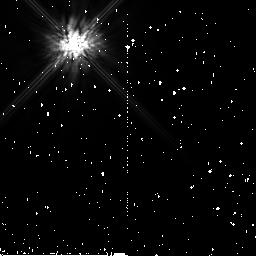
Target: GJ784-PSF
Instrument: NICMOS/NIC2
Filter: F160W
Exposure: 26 min
Observation ID: n93m25020

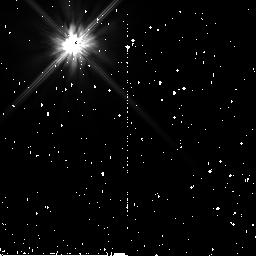
Target: GJ803
Instrument: NICMOS/NIC2
Filter: F110W
Exposure: 11 min
Observation ID: n93m51010

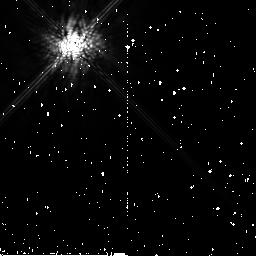
Target: GJ784-PSF
Instrument: NICMOS/NIC2
Filter: F165M
Exposure: 6 min
Observation ID: n93m56010

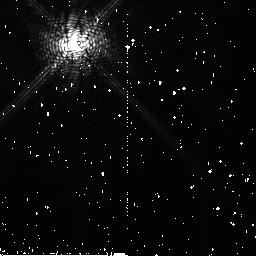
Target: GJ784-PSF
Instrument: NICMOS/NIC2
Filter: F180M
Exposure: 10 min
Observation ID: n93m26020

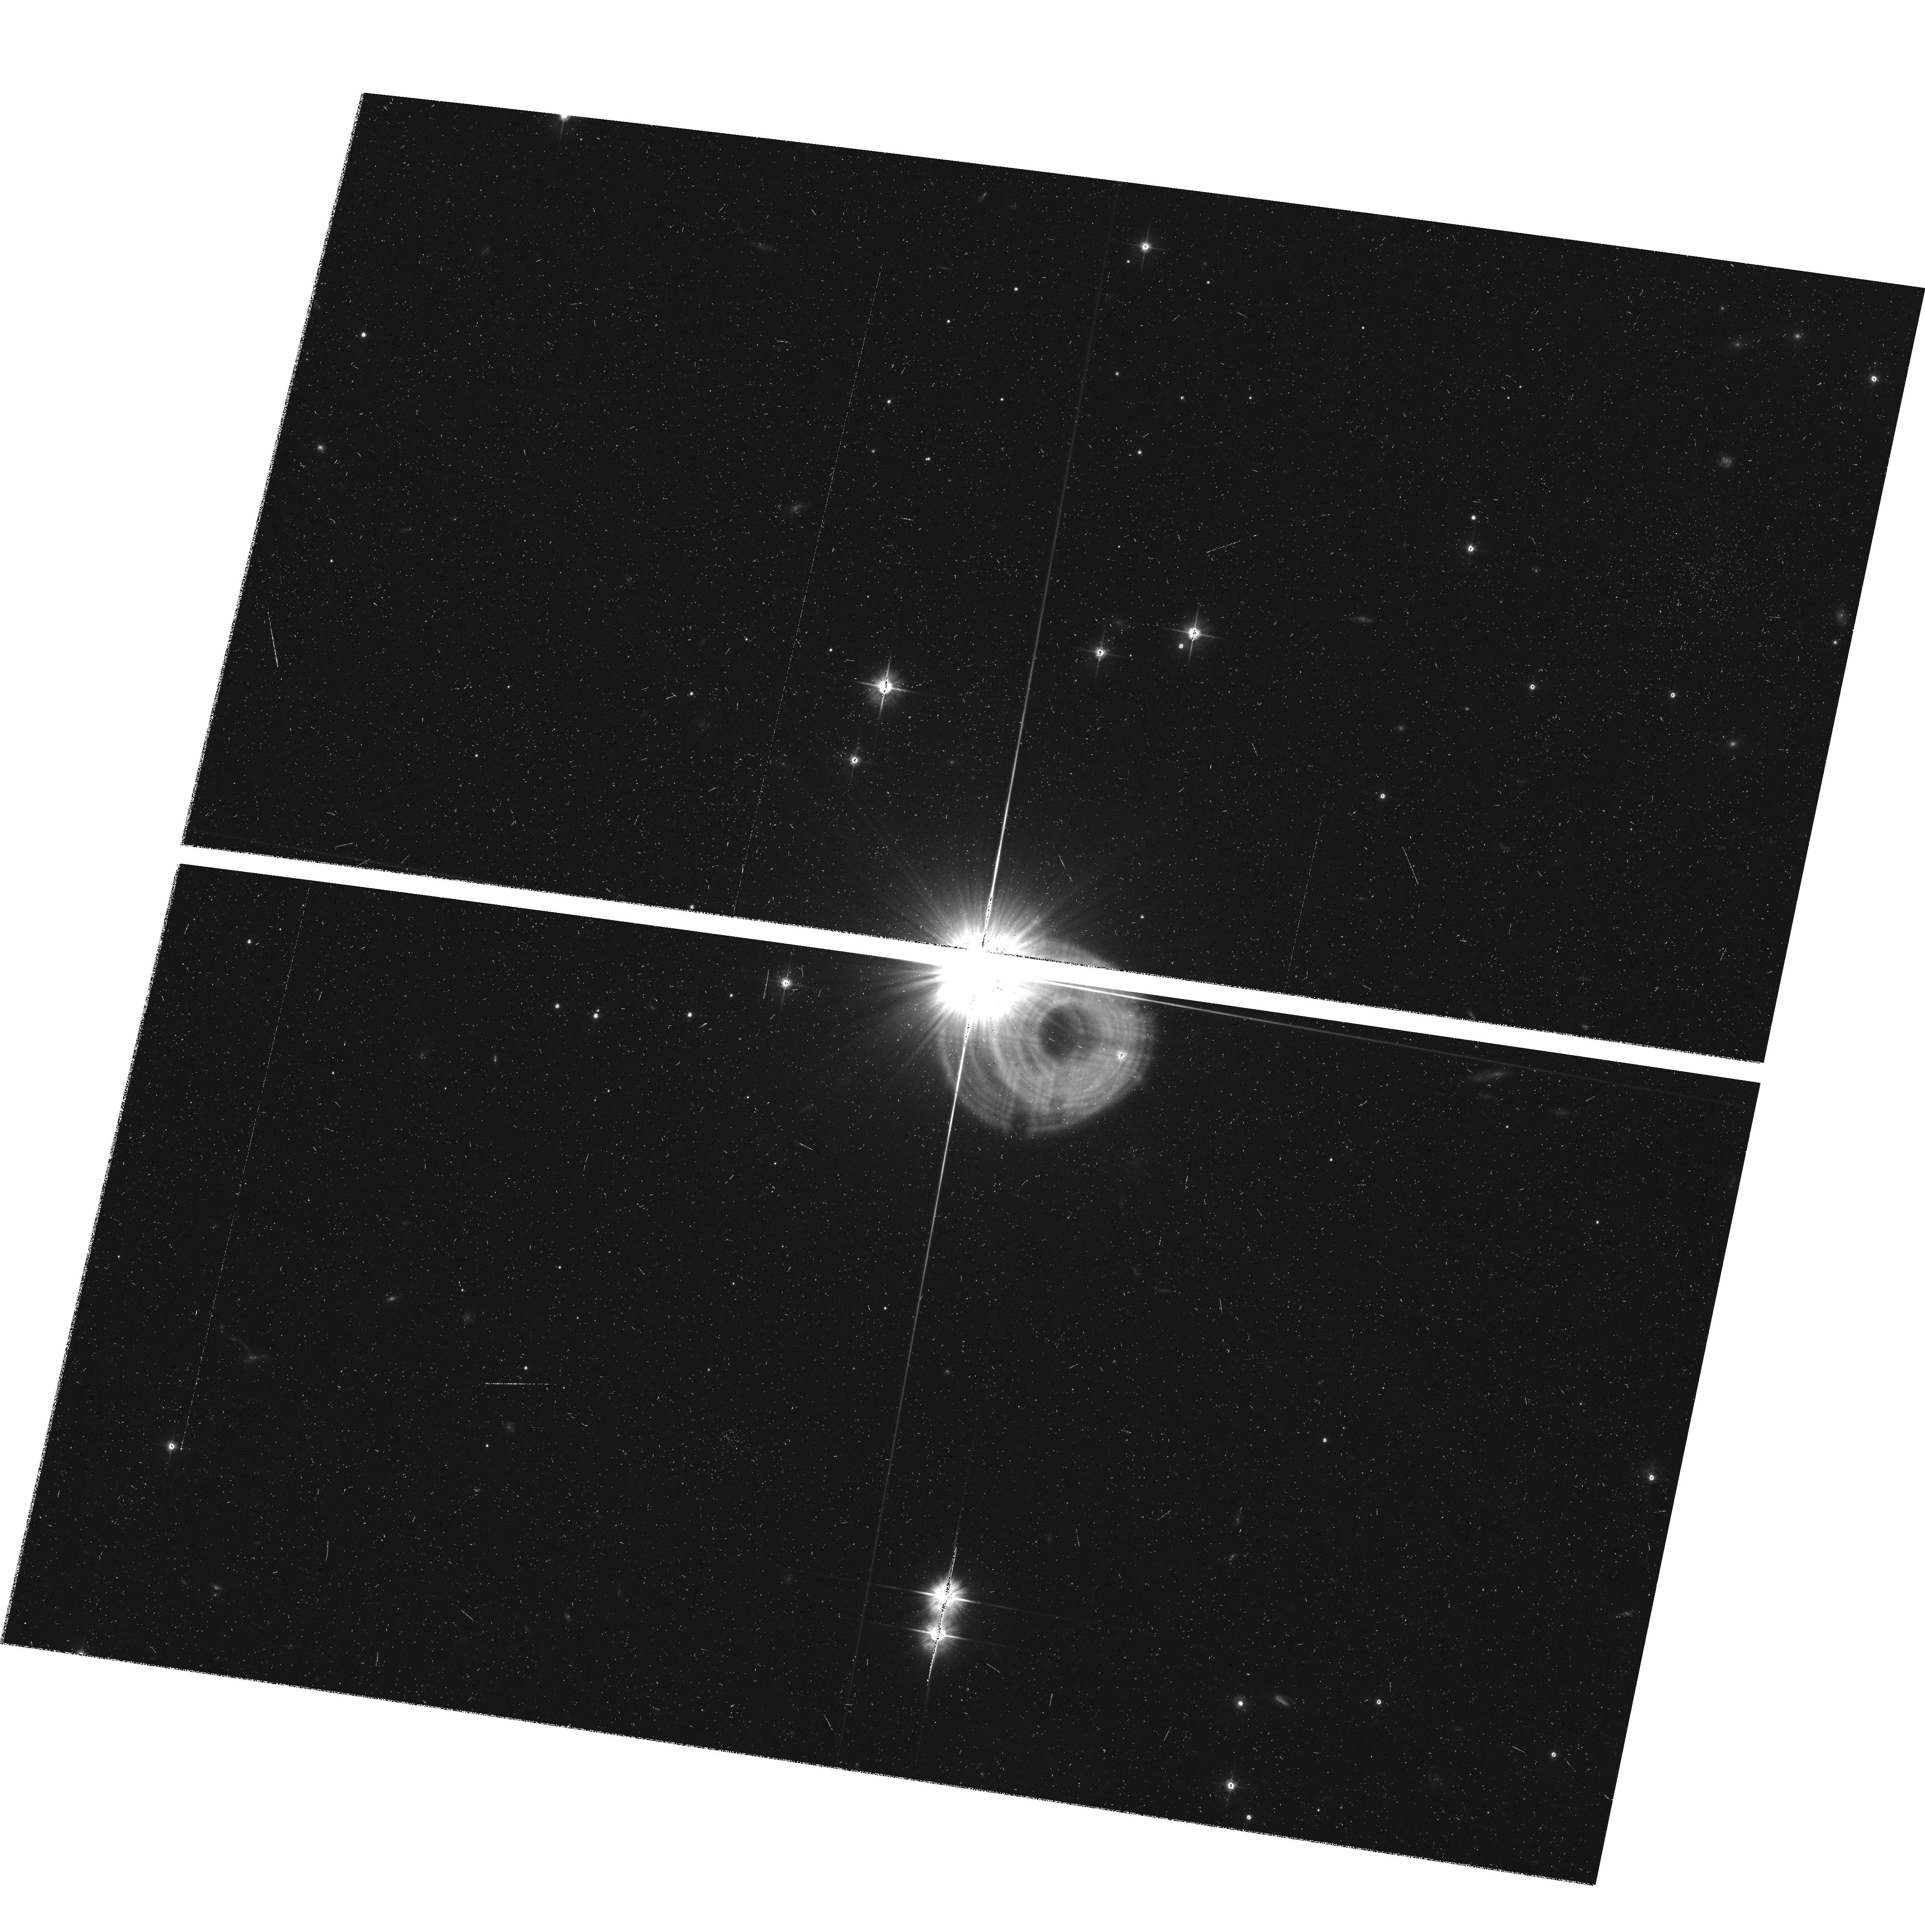
Target: GJ803
Instrument: ACS/WFC
Filter: F606W
Exposure: 13 min
Observation ID: hst_10228_04_acs_wfc_f606w_j93m04

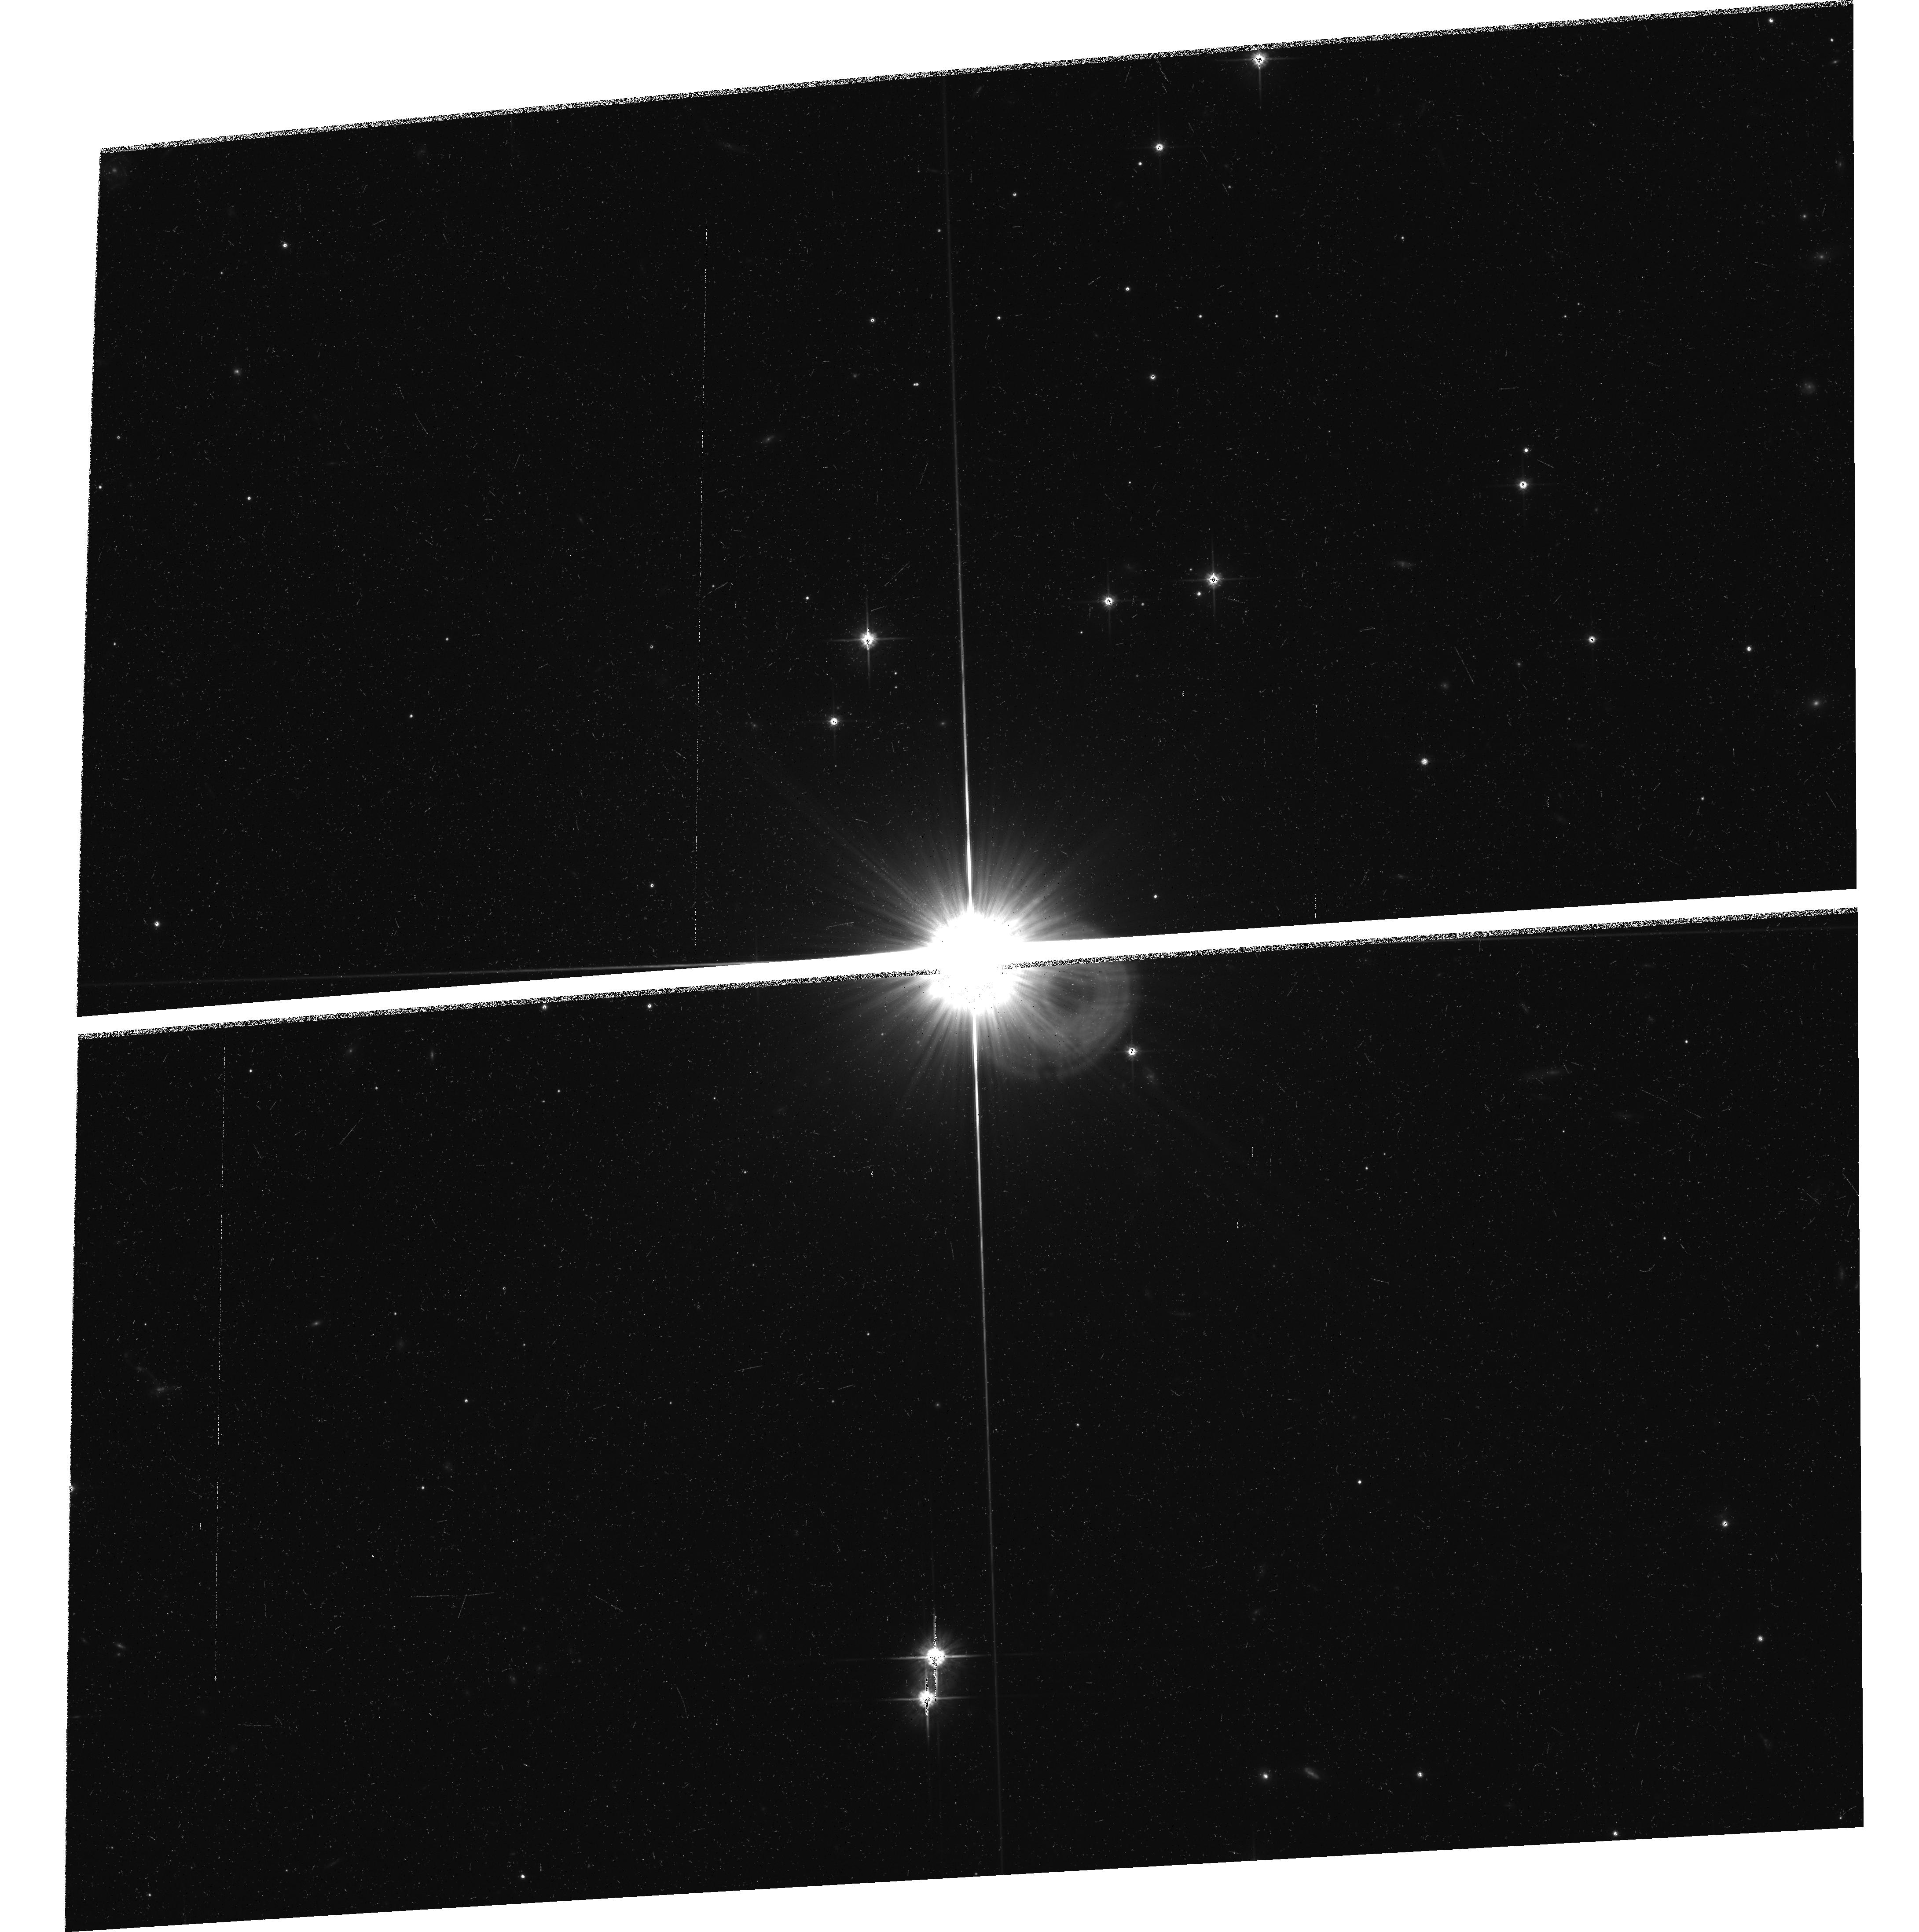
Target: GJ803
Instrument: ACS/WFC
Filter: F814W
Exposure: 19 min
Observation ID: hst_10228_02_acs_wfc_f814w_j93m02

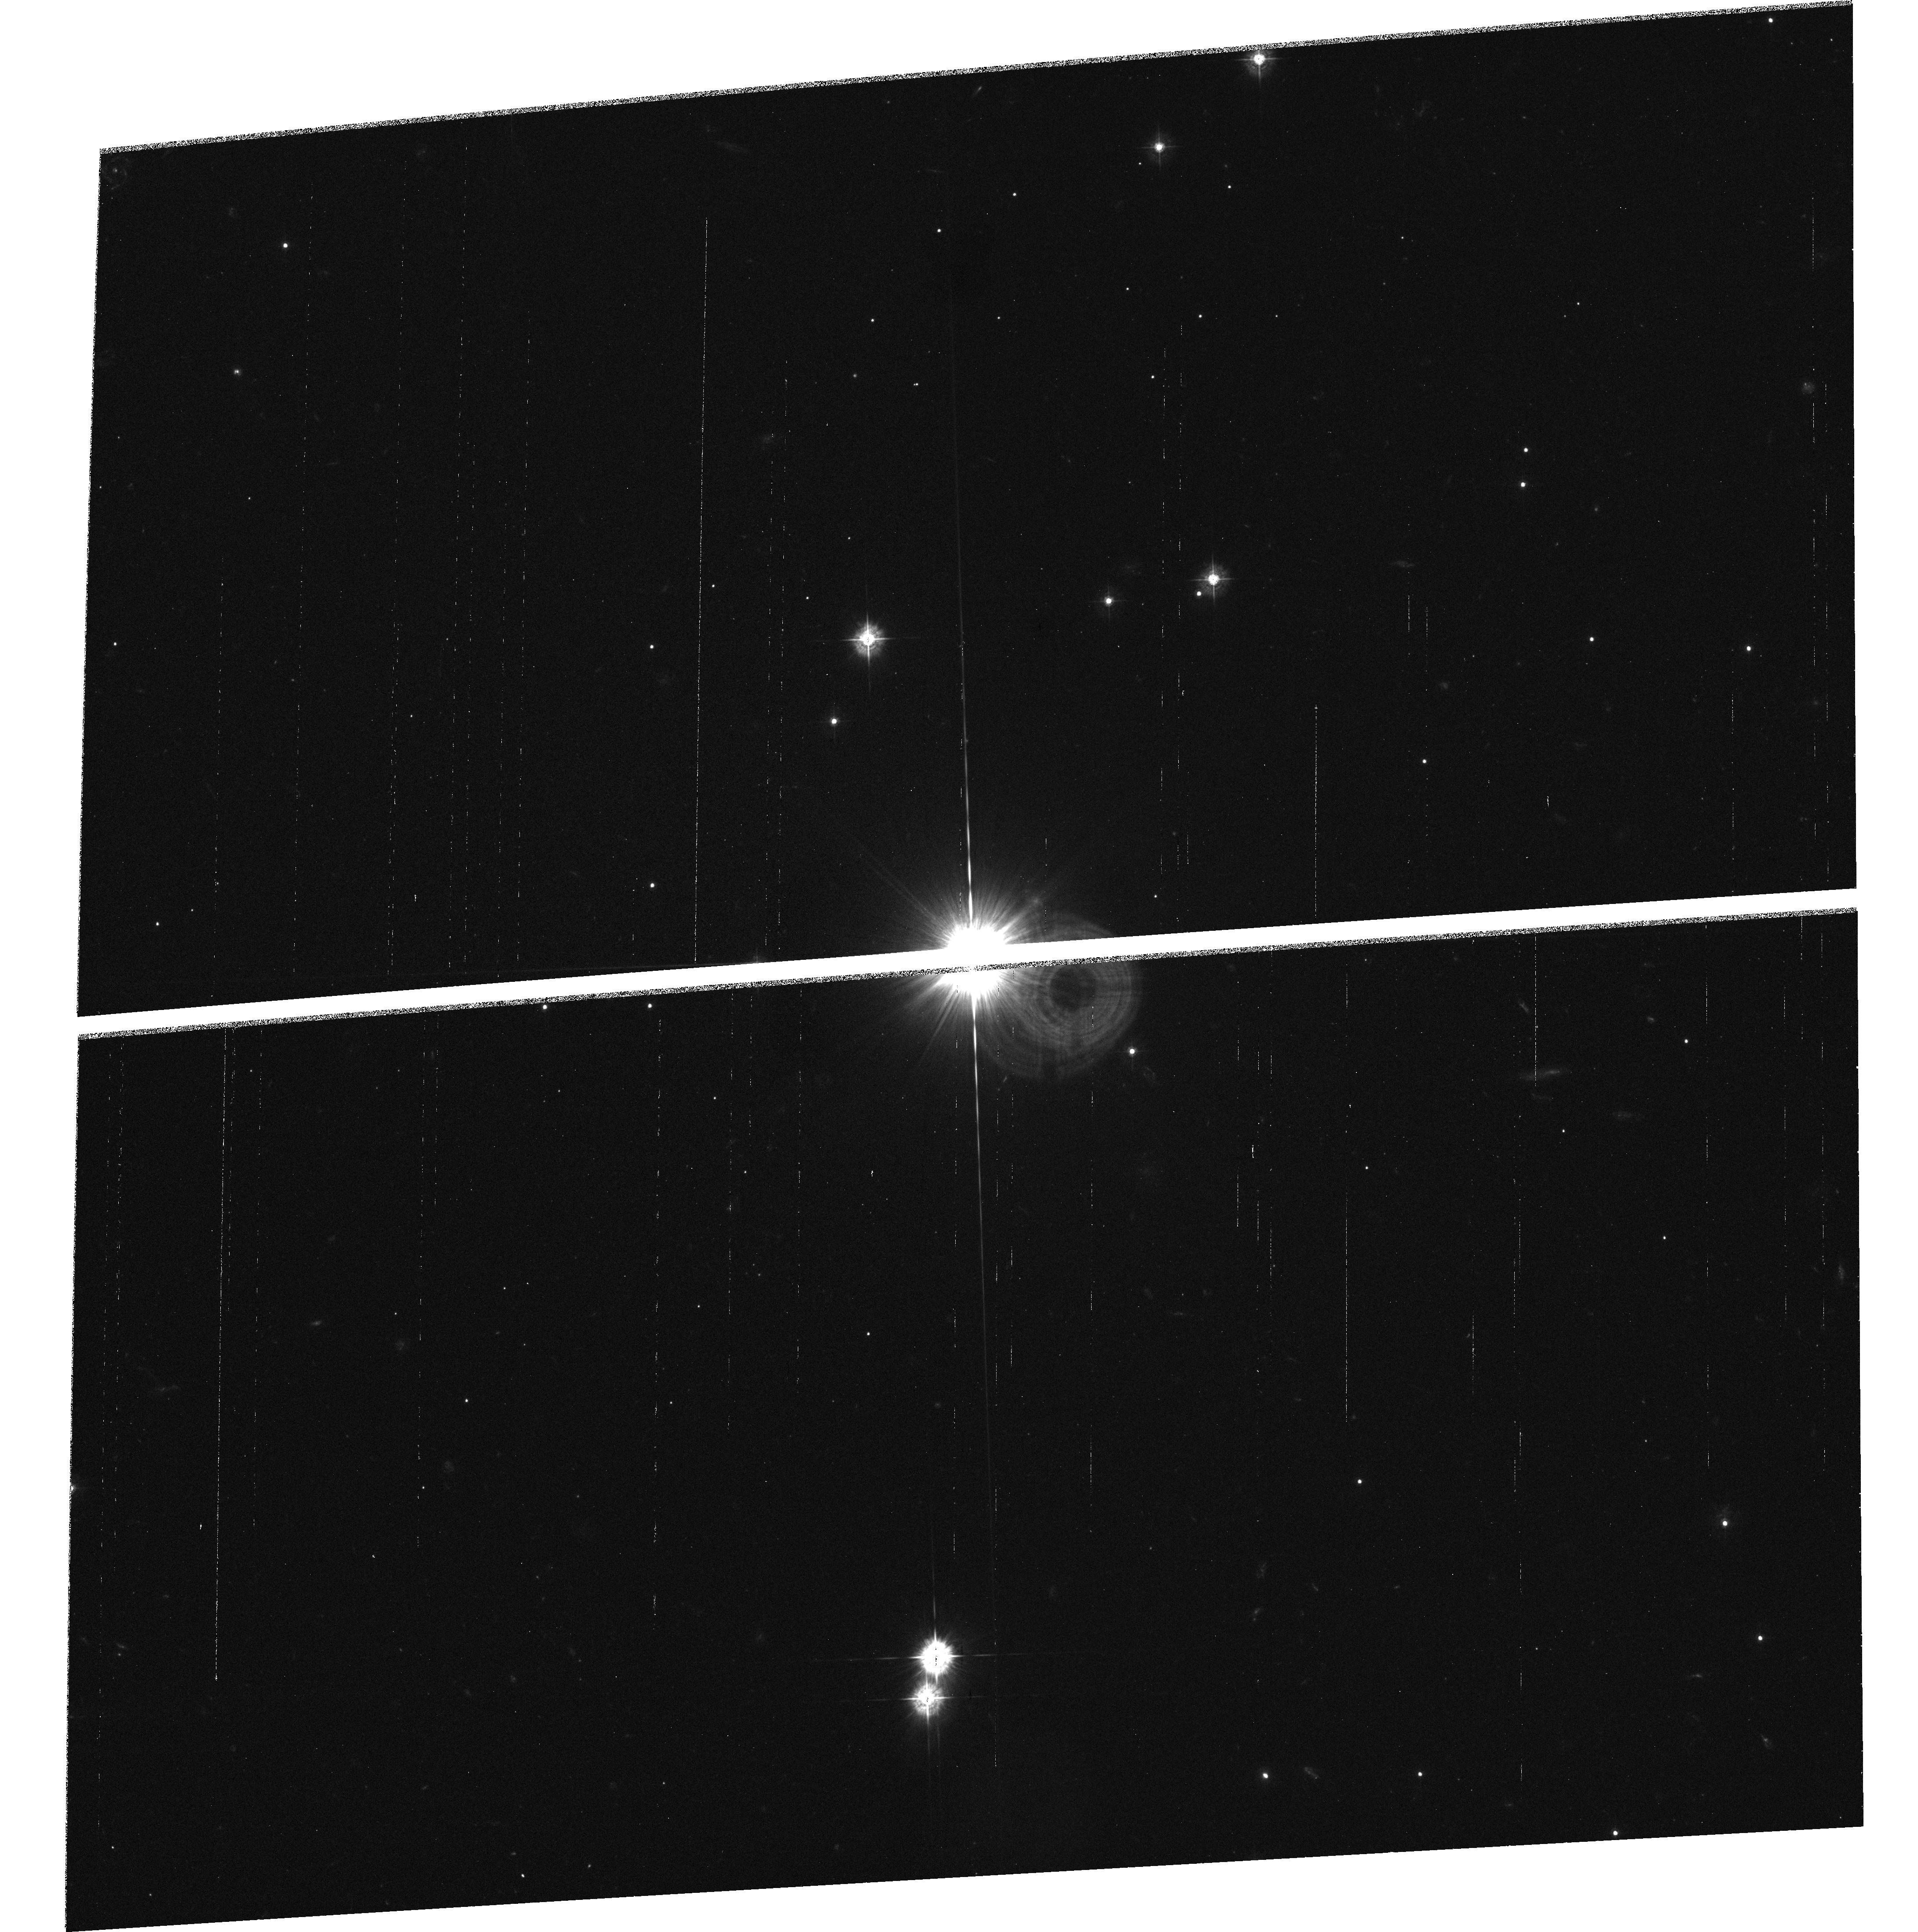
Target: GJ803
Instrument: ACS/WFC
Filter: F435W
Exposure: 33 min
Observation ID: hst_10228_01_acs_wfc_f435w_j93m01

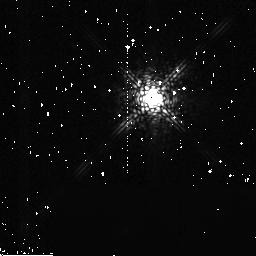
Target: GJ803
Instrument: NICMOS/NIC2
Filter: F204M
Exposure: 1 min
Observation ID: n93m58040

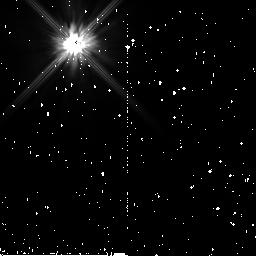
Target: GJ784-PSF
Instrument: NICMOS/NIC2
Filter: F110W
Exposure: 15 min
Observation ID: n93m25010

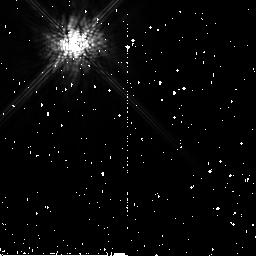
Target: GJ803
Instrument: NICMOS/NIC2
Filter: F165M
Exposure: 6 min
Observation ID: n93m28010

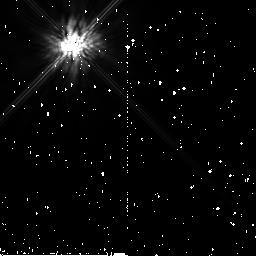
Target: GJ803
Instrument: NICMOS/NIC2
Filter: F160W
Exposure: 11 min
Observation ID: n93m53010

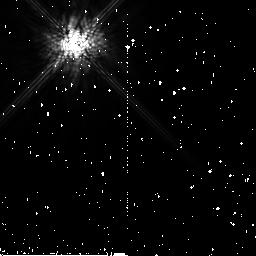
Target: GJ803
Instrument: NICMOS/NIC2
Filter: F165M
Exposure: 6 min
Observation ID: n93m27010

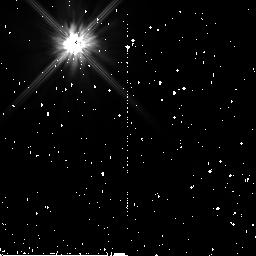
Target: GJ803
Instrument: NICMOS/NIC2
Filter: F110W
Exposure: 11 min
Observation ID: n93m21010

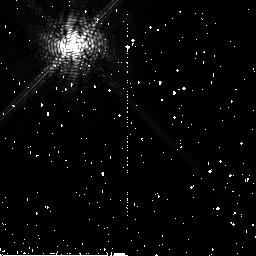
Target: GJ784-PSF
Instrument: NICMOS/NIC2
Filter: F180M
Exposure: 10 min
Observation ID: n93m56020

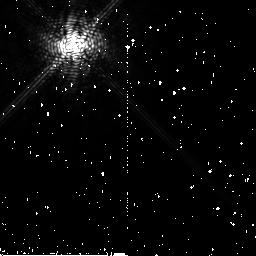
Target: GJ803
Instrument: NICMOS/NIC2
Filter: F180M
Exposure: 13 min
Observation ID: n93m58020

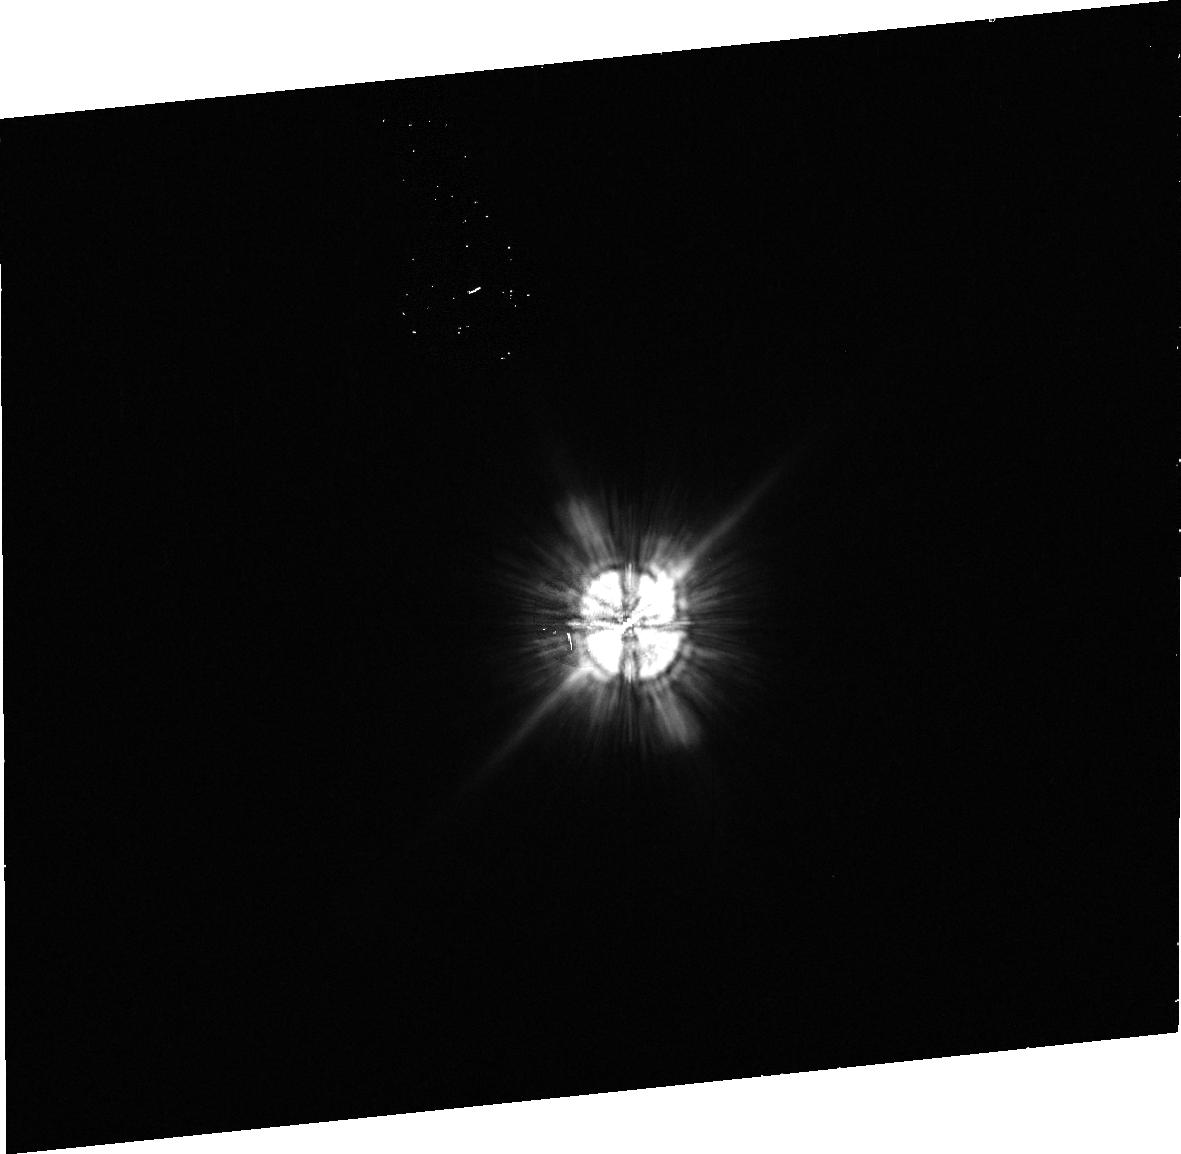
Target: GJ803
Instrument: ACS/HRC
Filter: F606W
Exposure: 12 min
Observation ID: j93m13010

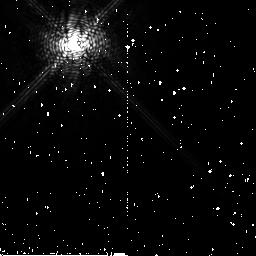
Target: GJ803
Instrument: NICMOS/NIC2
Filter: F180M
Exposure: 13 min
Observation ID: n93m28020

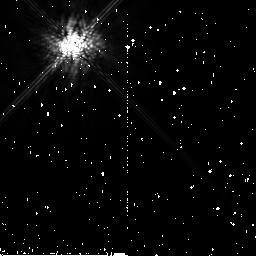
Target: GJ803
Instrument: NICMOS/NIC2
Filter: F165M
Exposure: 6 min
Observation ID: n93m58010

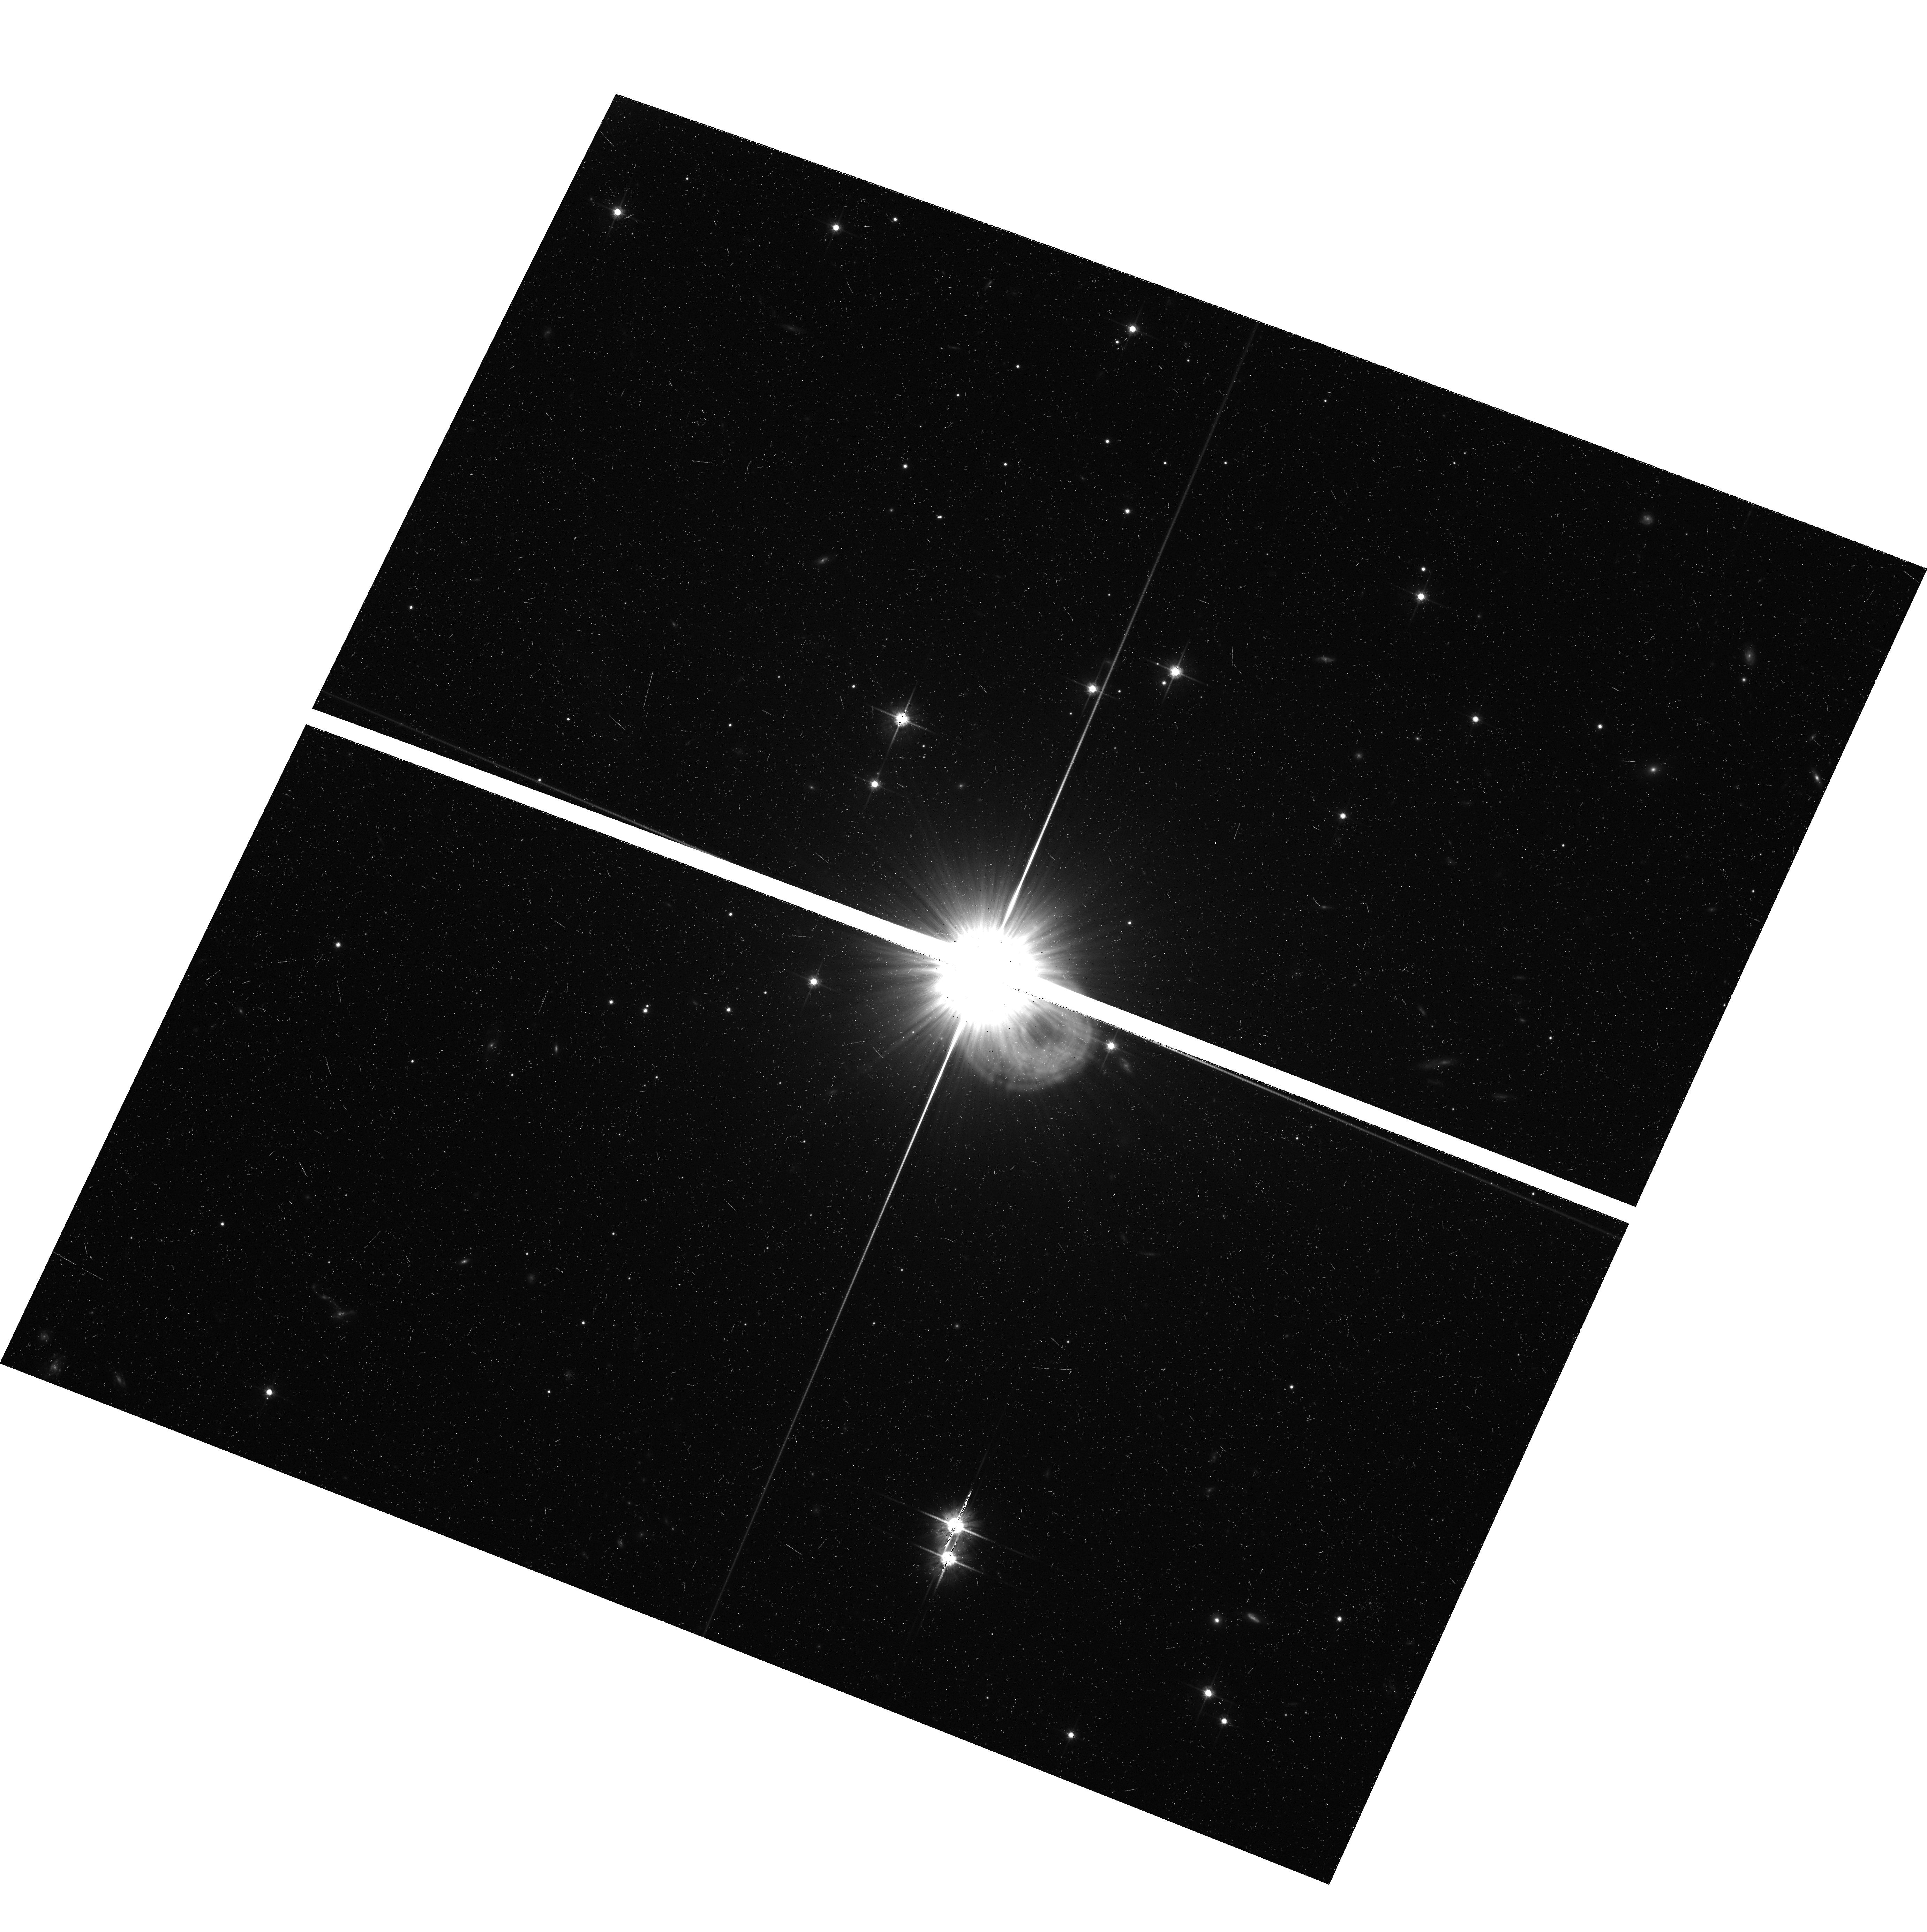
Target: GJ803
Instrument: ACS/WFC
Filter: F814W
Exposure: 19 min
Observation ID: hst_10228_06_acs_wfc_f814w_j93m06

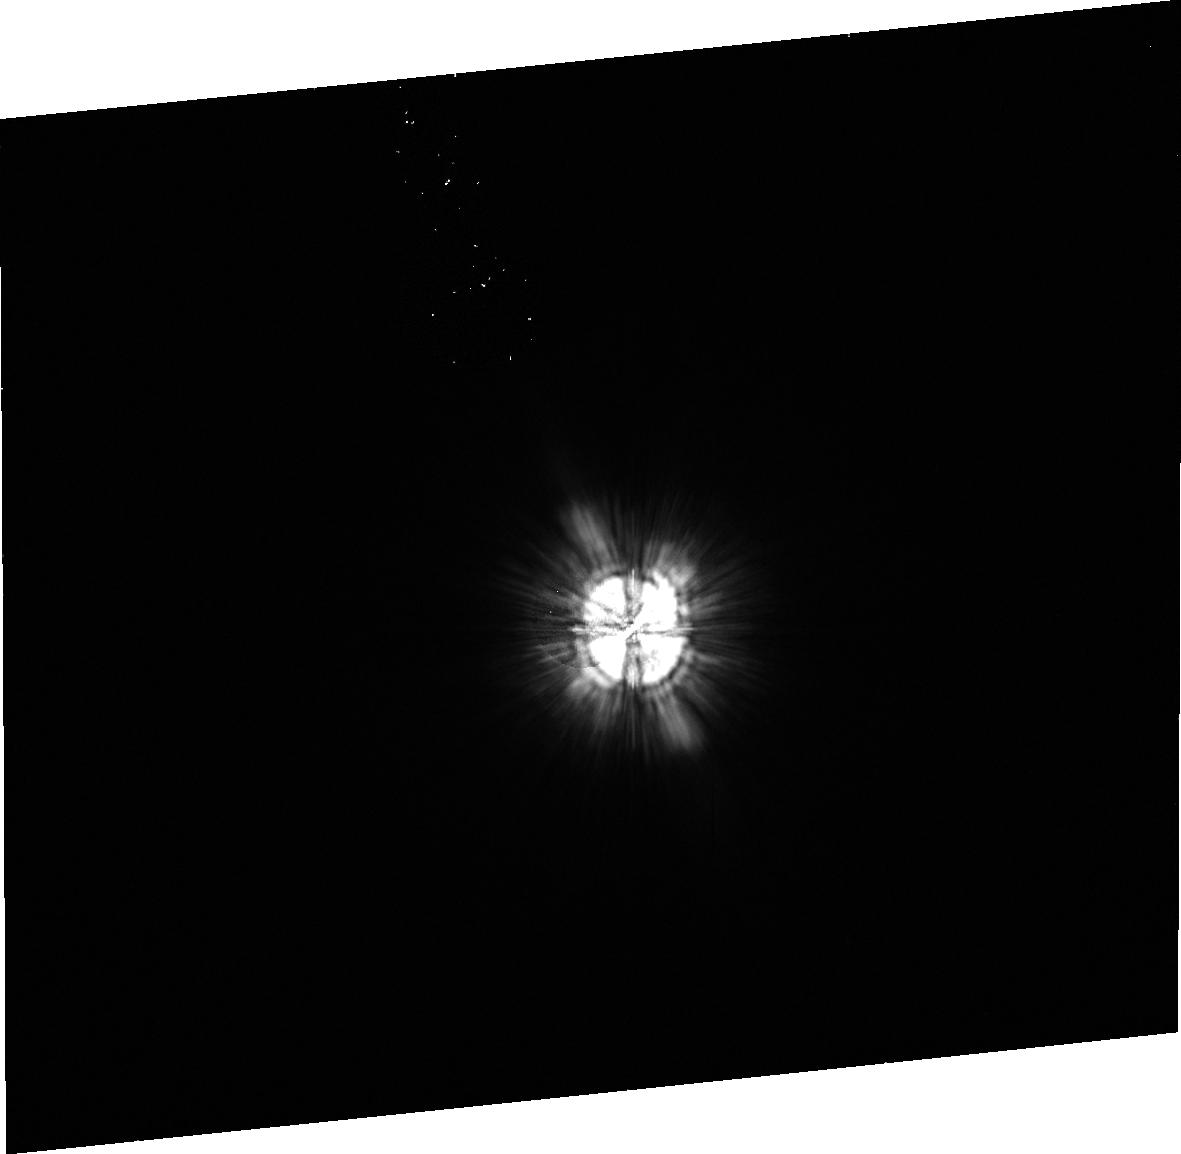
Target: GJ784-PSF
Instrument: ACS/HRC
Filter: F606W
Exposure: 12 min
Observation ID: j93m12030

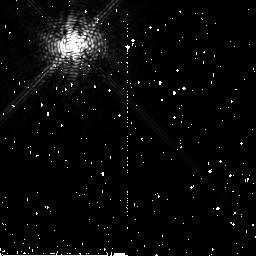
Target: GJ803
Instrument: NICMOS/NIC2
Filter: F180M
Exposure: 13 min
Observation ID: n93m57020

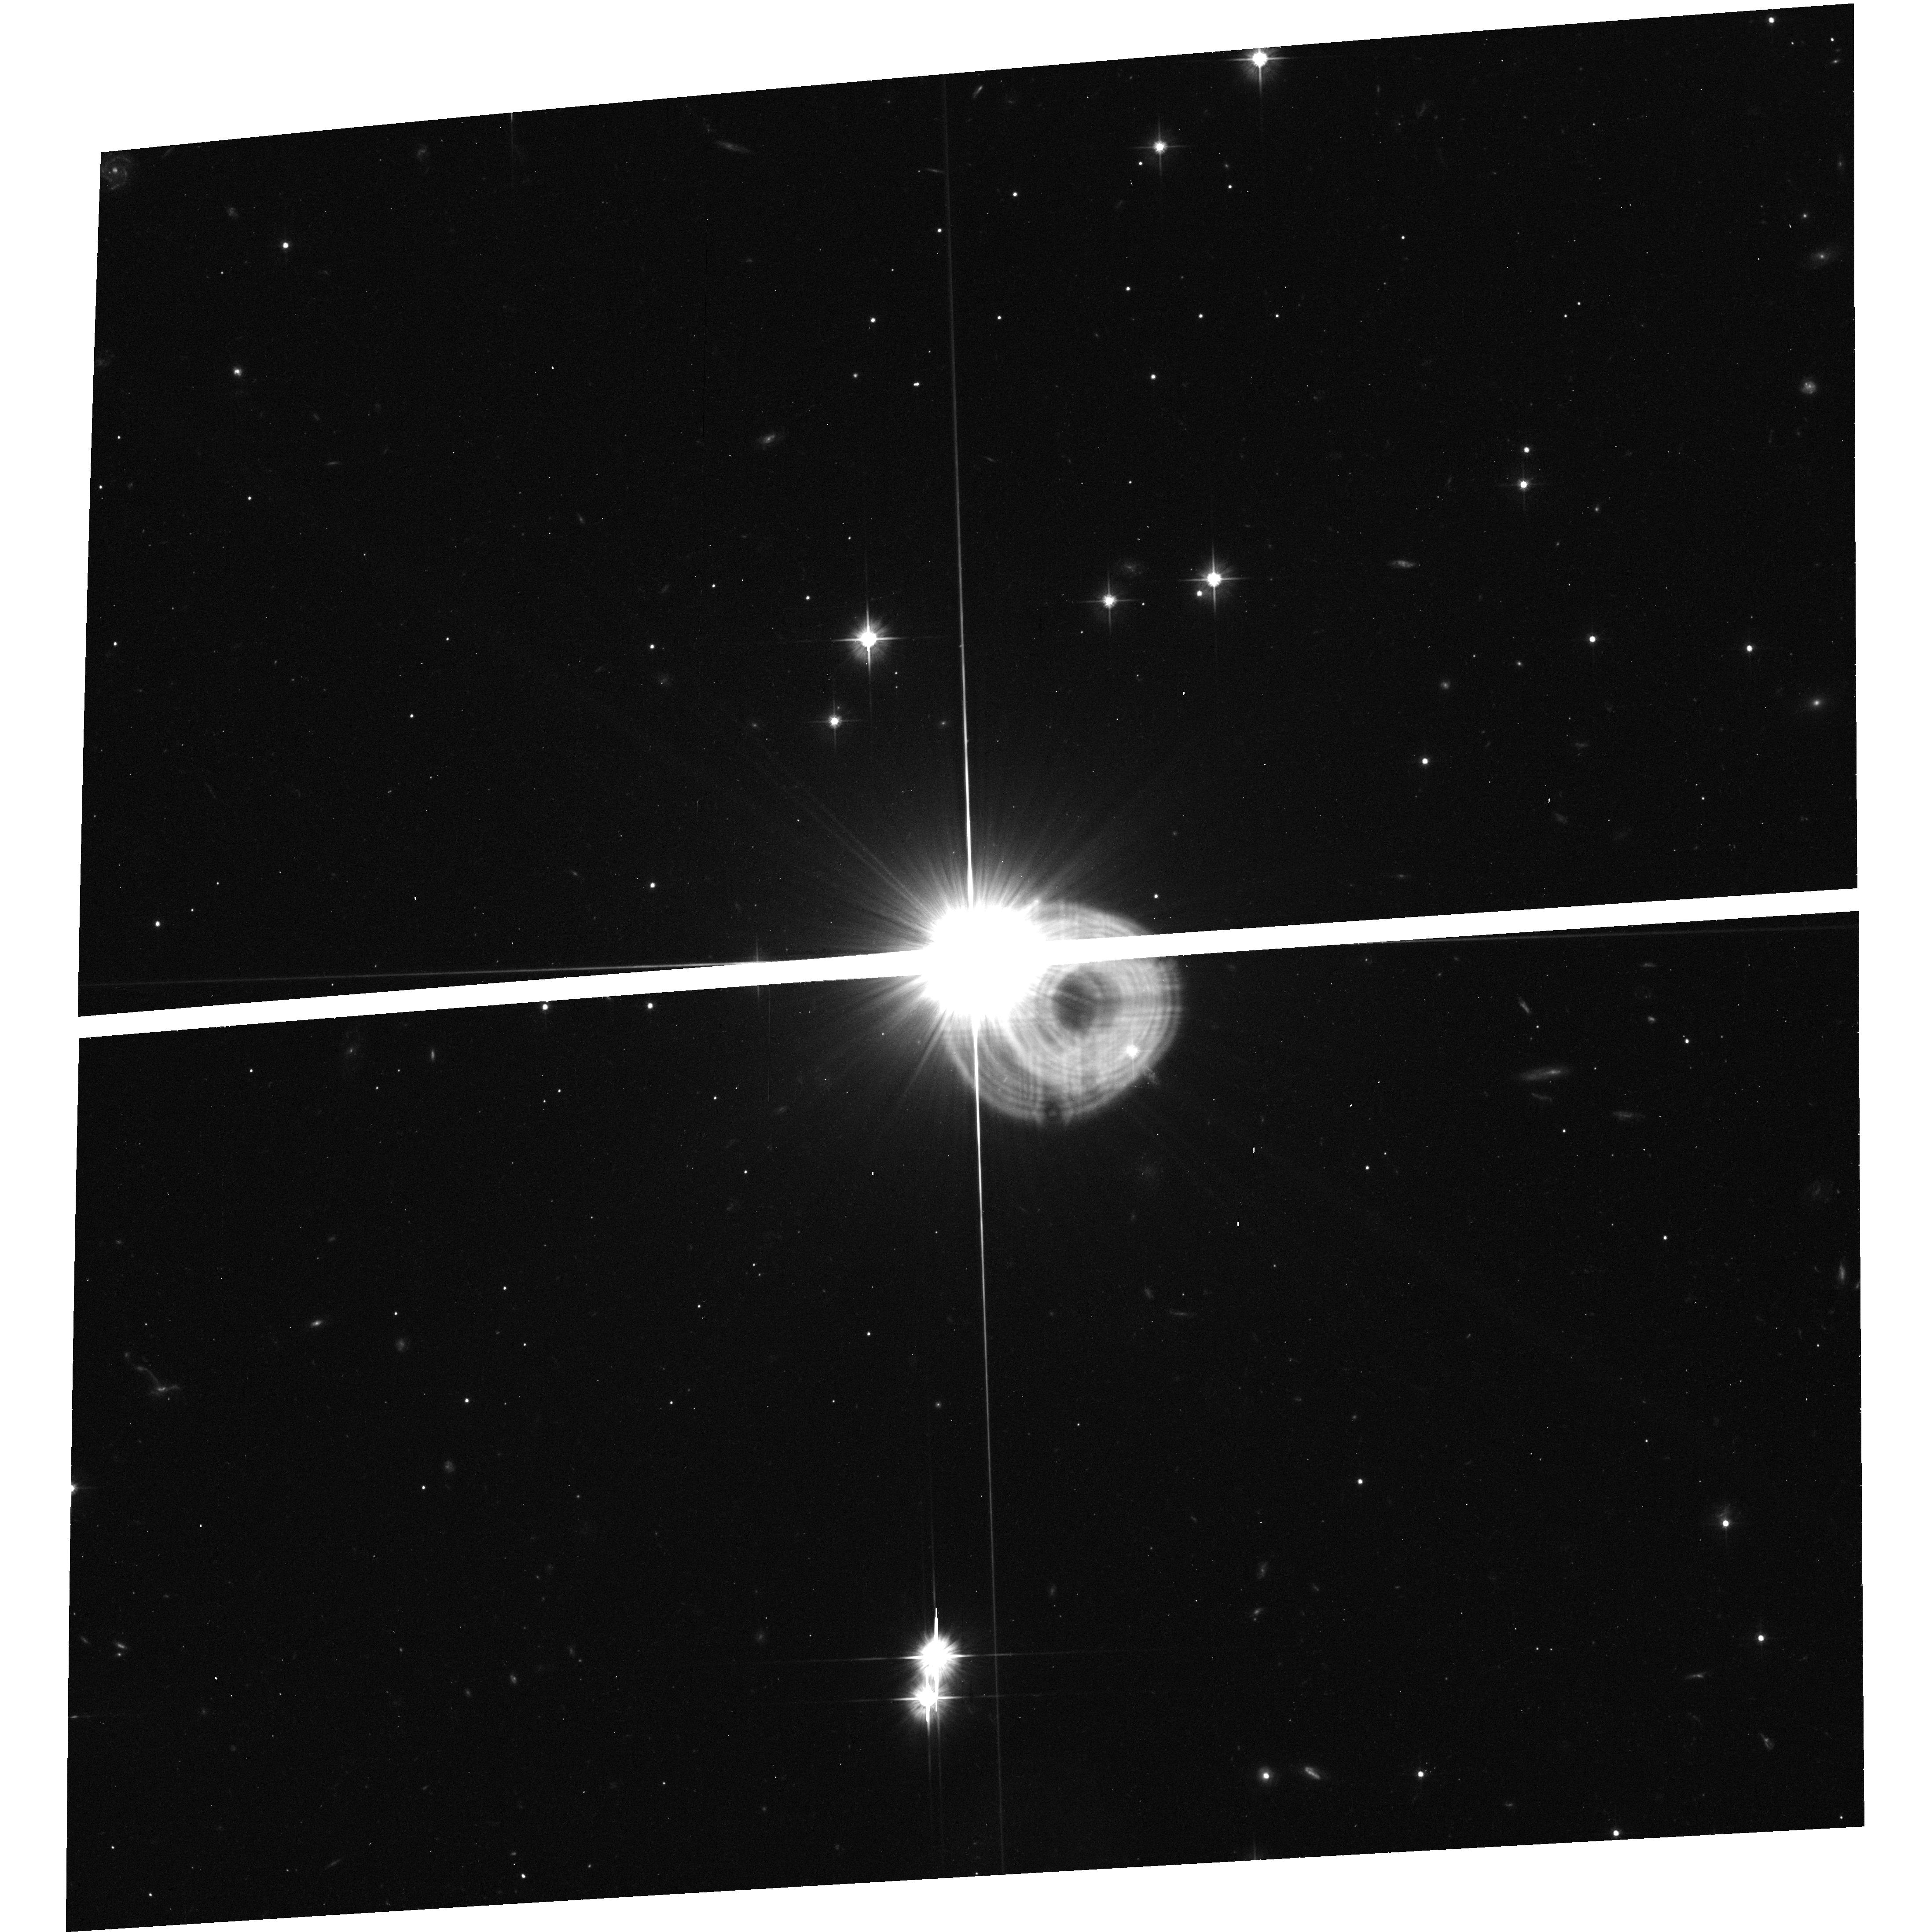
Target: GJ803
Instrument: ACS/WFC
Filter: F606W
Exposure: 12 min
Observation ID: hst_10228_02_acs_wfc_f606w_j93m02

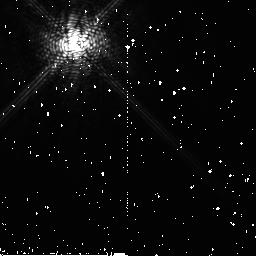
Target: GJ803
Instrument: NICMOS/NIC2
Filter: F180M
Exposure: 13 min
Observation ID: n93m27020

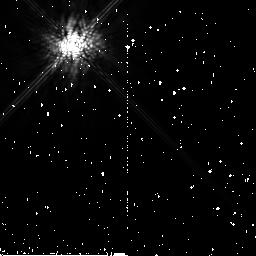
Target: GJ803
Instrument: NICMOS/NIC2
Filter: F165M
Exposure: 6 min
Observation ID: n93m57010

Multi-color HST imaging of the GJ 803 debris disk (PI: Kalas, Paul George)

We propose to conduct a comprehensive high angular resolution study of the newly discovered debris disk around GJ 803. This nearby, young star has an estimated age of 8-20 Myr, a critical epoch in disk evolution and planet formation. By virtue of its proximity (10 pc) and nearly edge-on orientation, GJ 803's disk has an exceptional surface brightness and angular size relative to other disks resolved in scattered light thus far. Hence, this system offers an exciting new opportunity to study debris disks. Our proposed ACS and NICMOS imaging will elucidate the disk morphology, ascertain the grain properties as a function of radius, and search for fine dynamical structure indicative of the presence of planets. ACS WFC and NICMOS coronagraphic imaging will explore the inner disk, which includes the ~17 AU inner disk hole inferred from the star's spectral energy distribution. Complementary ACS WFC imaging will probe the outer disk (>70 AU); at such large distances around GJ 803, dust evolutionary timescales are longer than the stellar age, and hence we can study the composition of primordial circumstellar material. The combined dataset will provide the most comprehensive study to date of a debris disk from ~7 AU to ~200 AU radius.